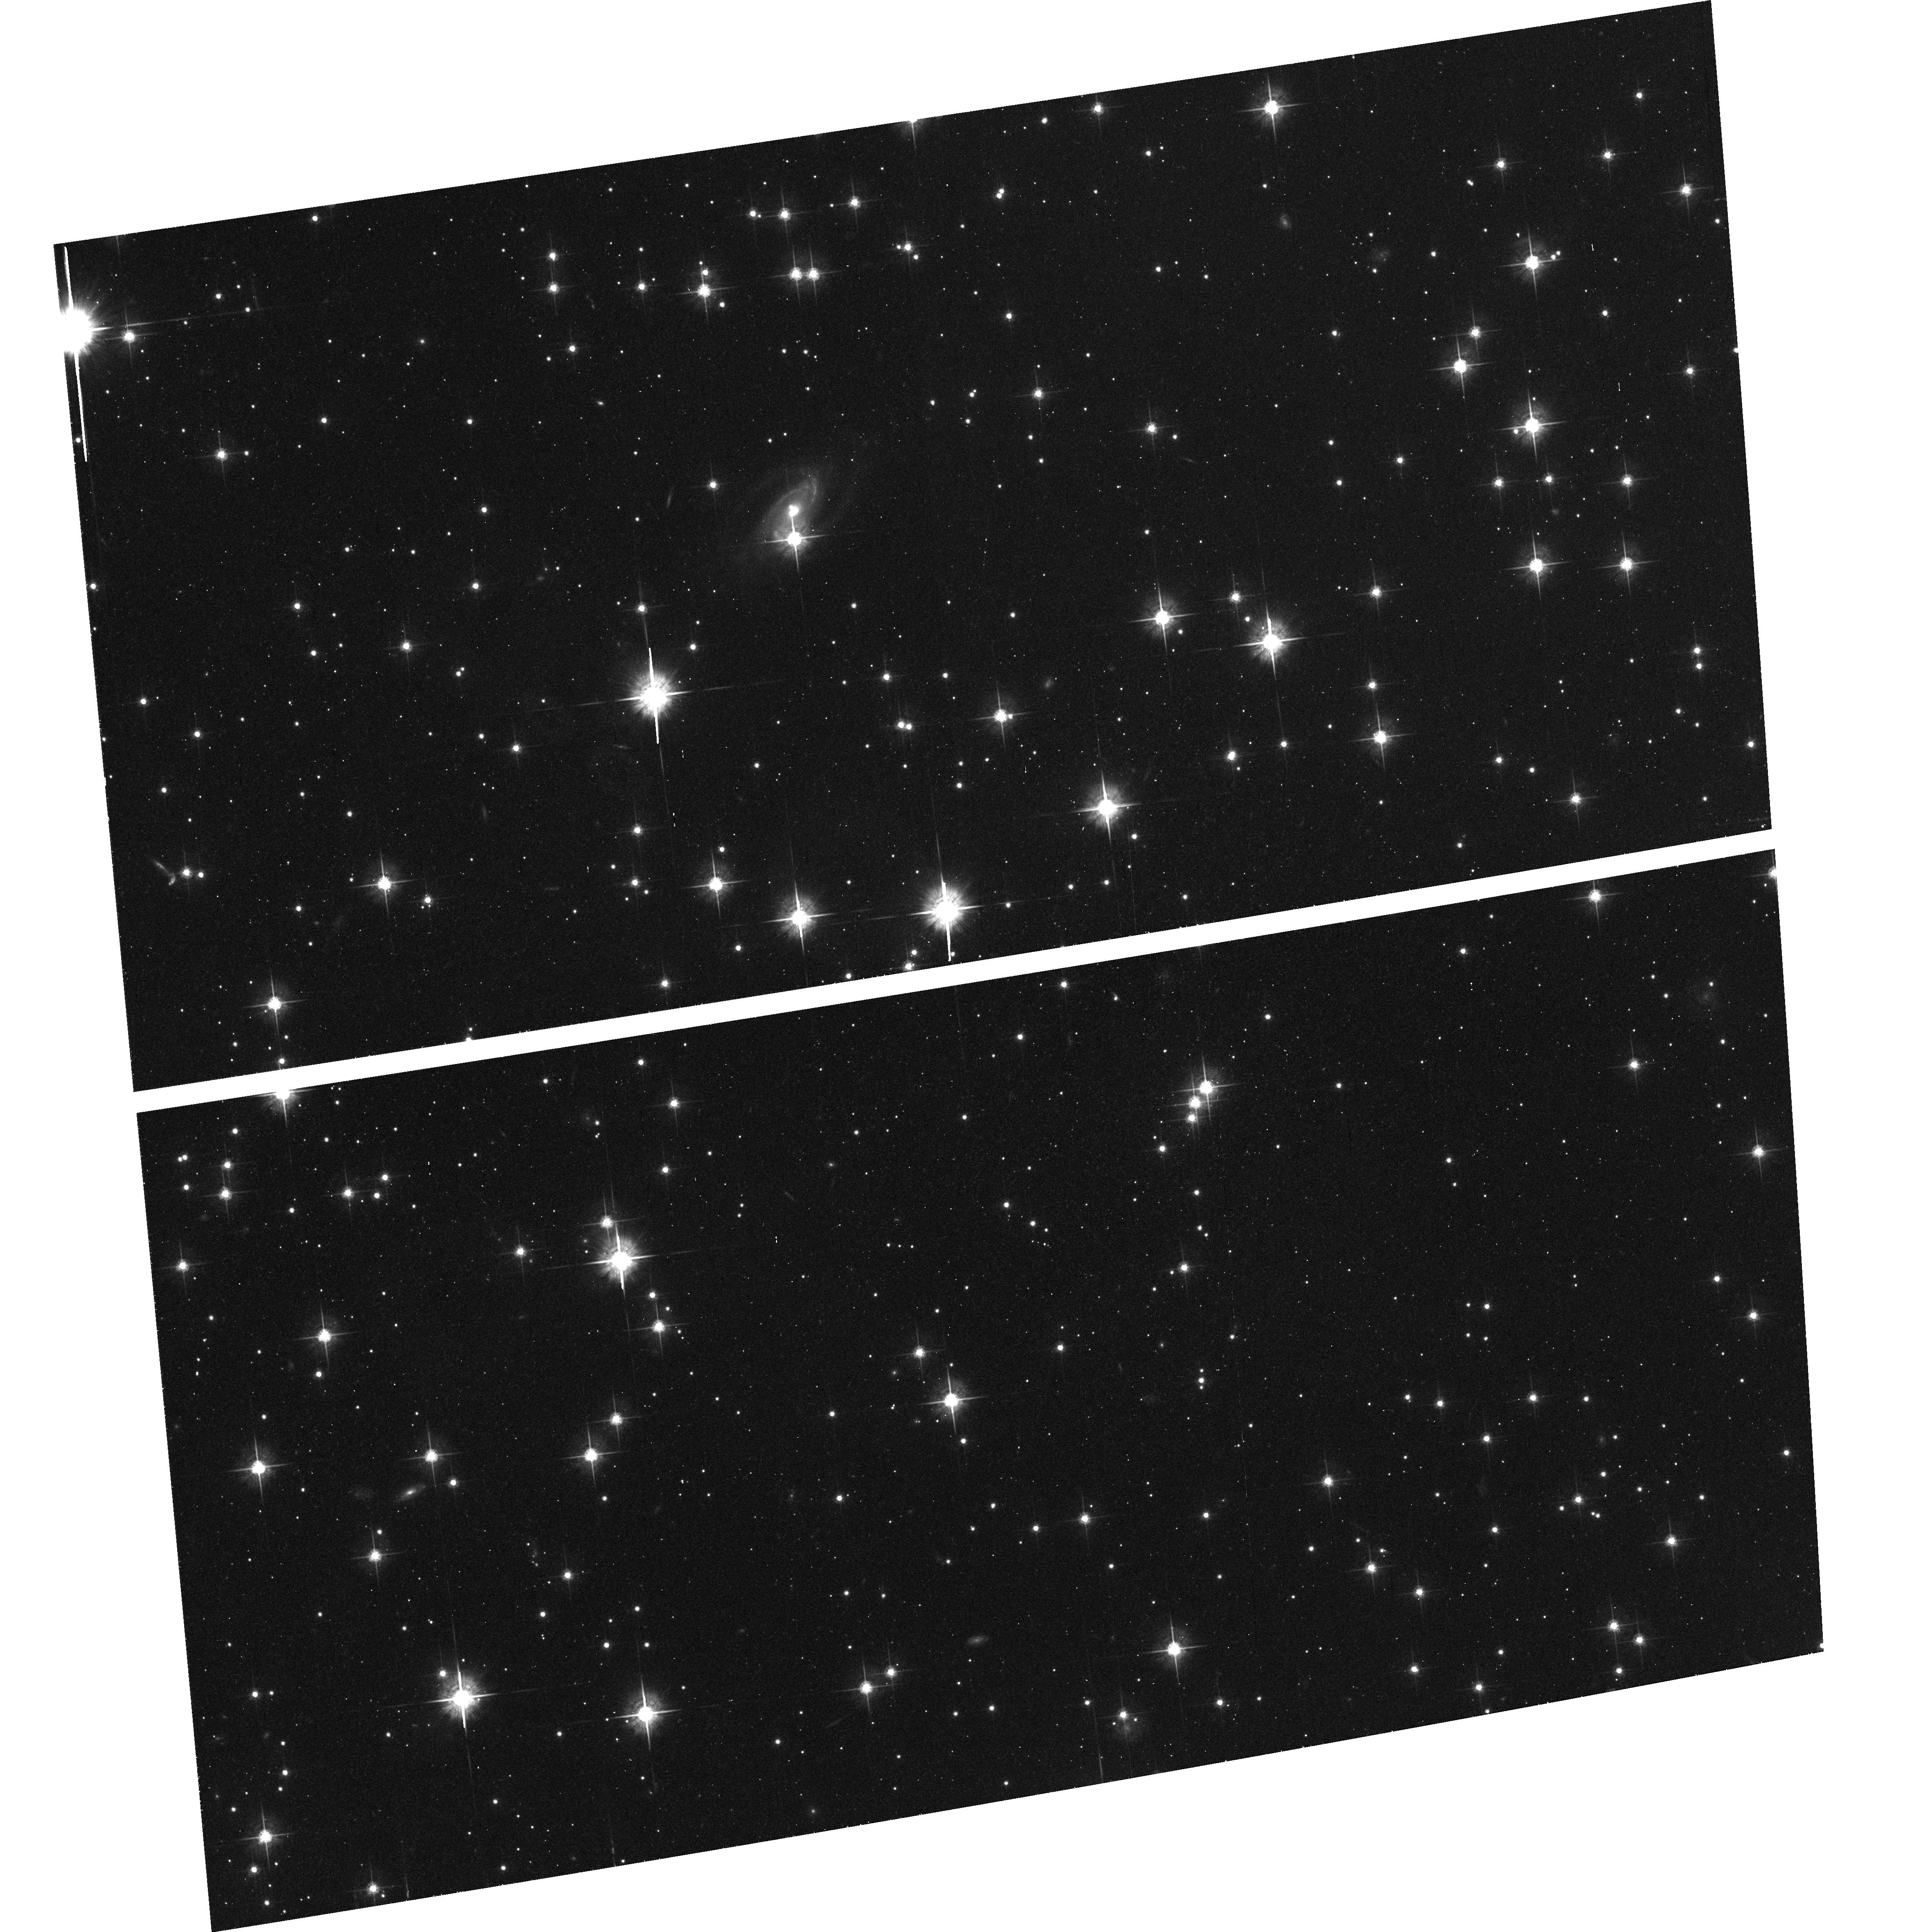
Target: field at RA 114.465°, Dec -30.661°. Instrument: ACS/WFC. Filter: F625W. Exposure: 37 min. Observation ID: hst_10411_03_acs_wfc_f625w_j97303

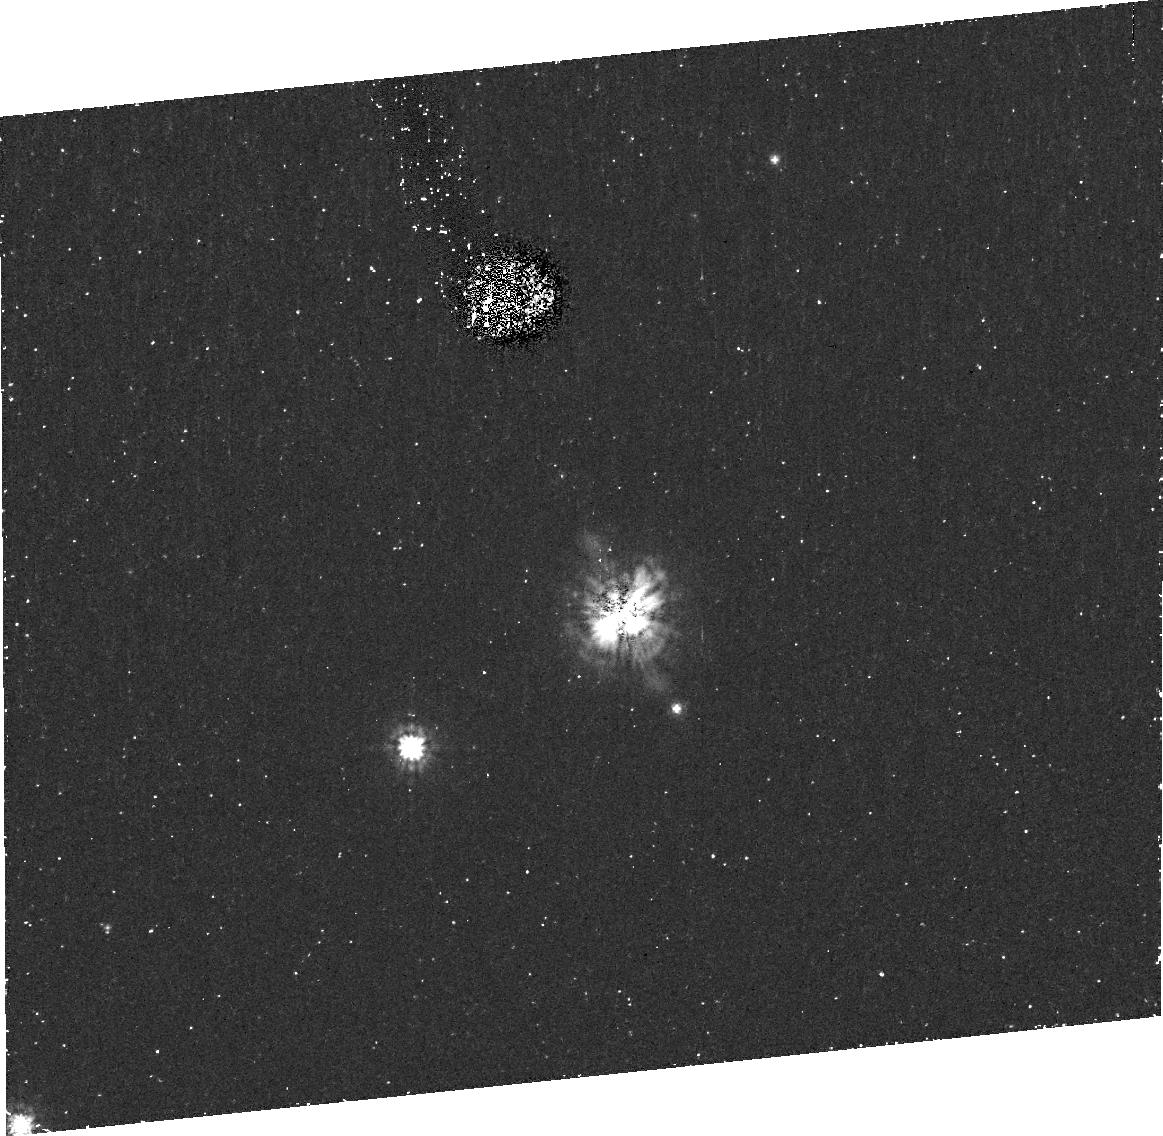
Target: PSRJ0737-3039. Instrument: ACS/HRC. Filter: F435W. Exposure: 42 min. Observation ID: j97304010

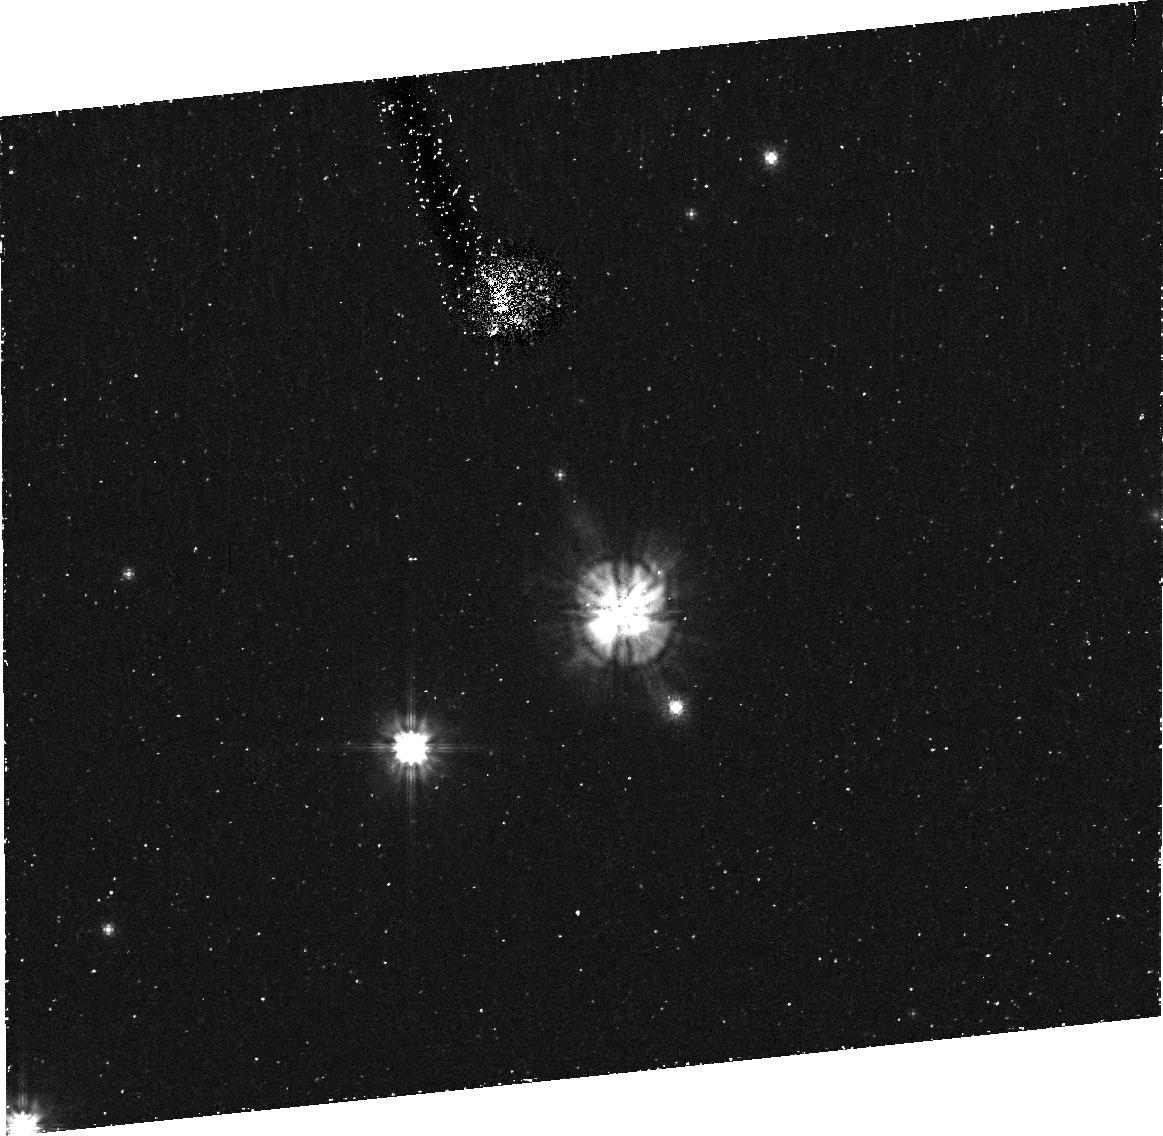
Target: PSRJ0737-3039. Instrument: ACS/HRC. Filter: F606W. Exposure: 42 min. Observation ID: j97302010

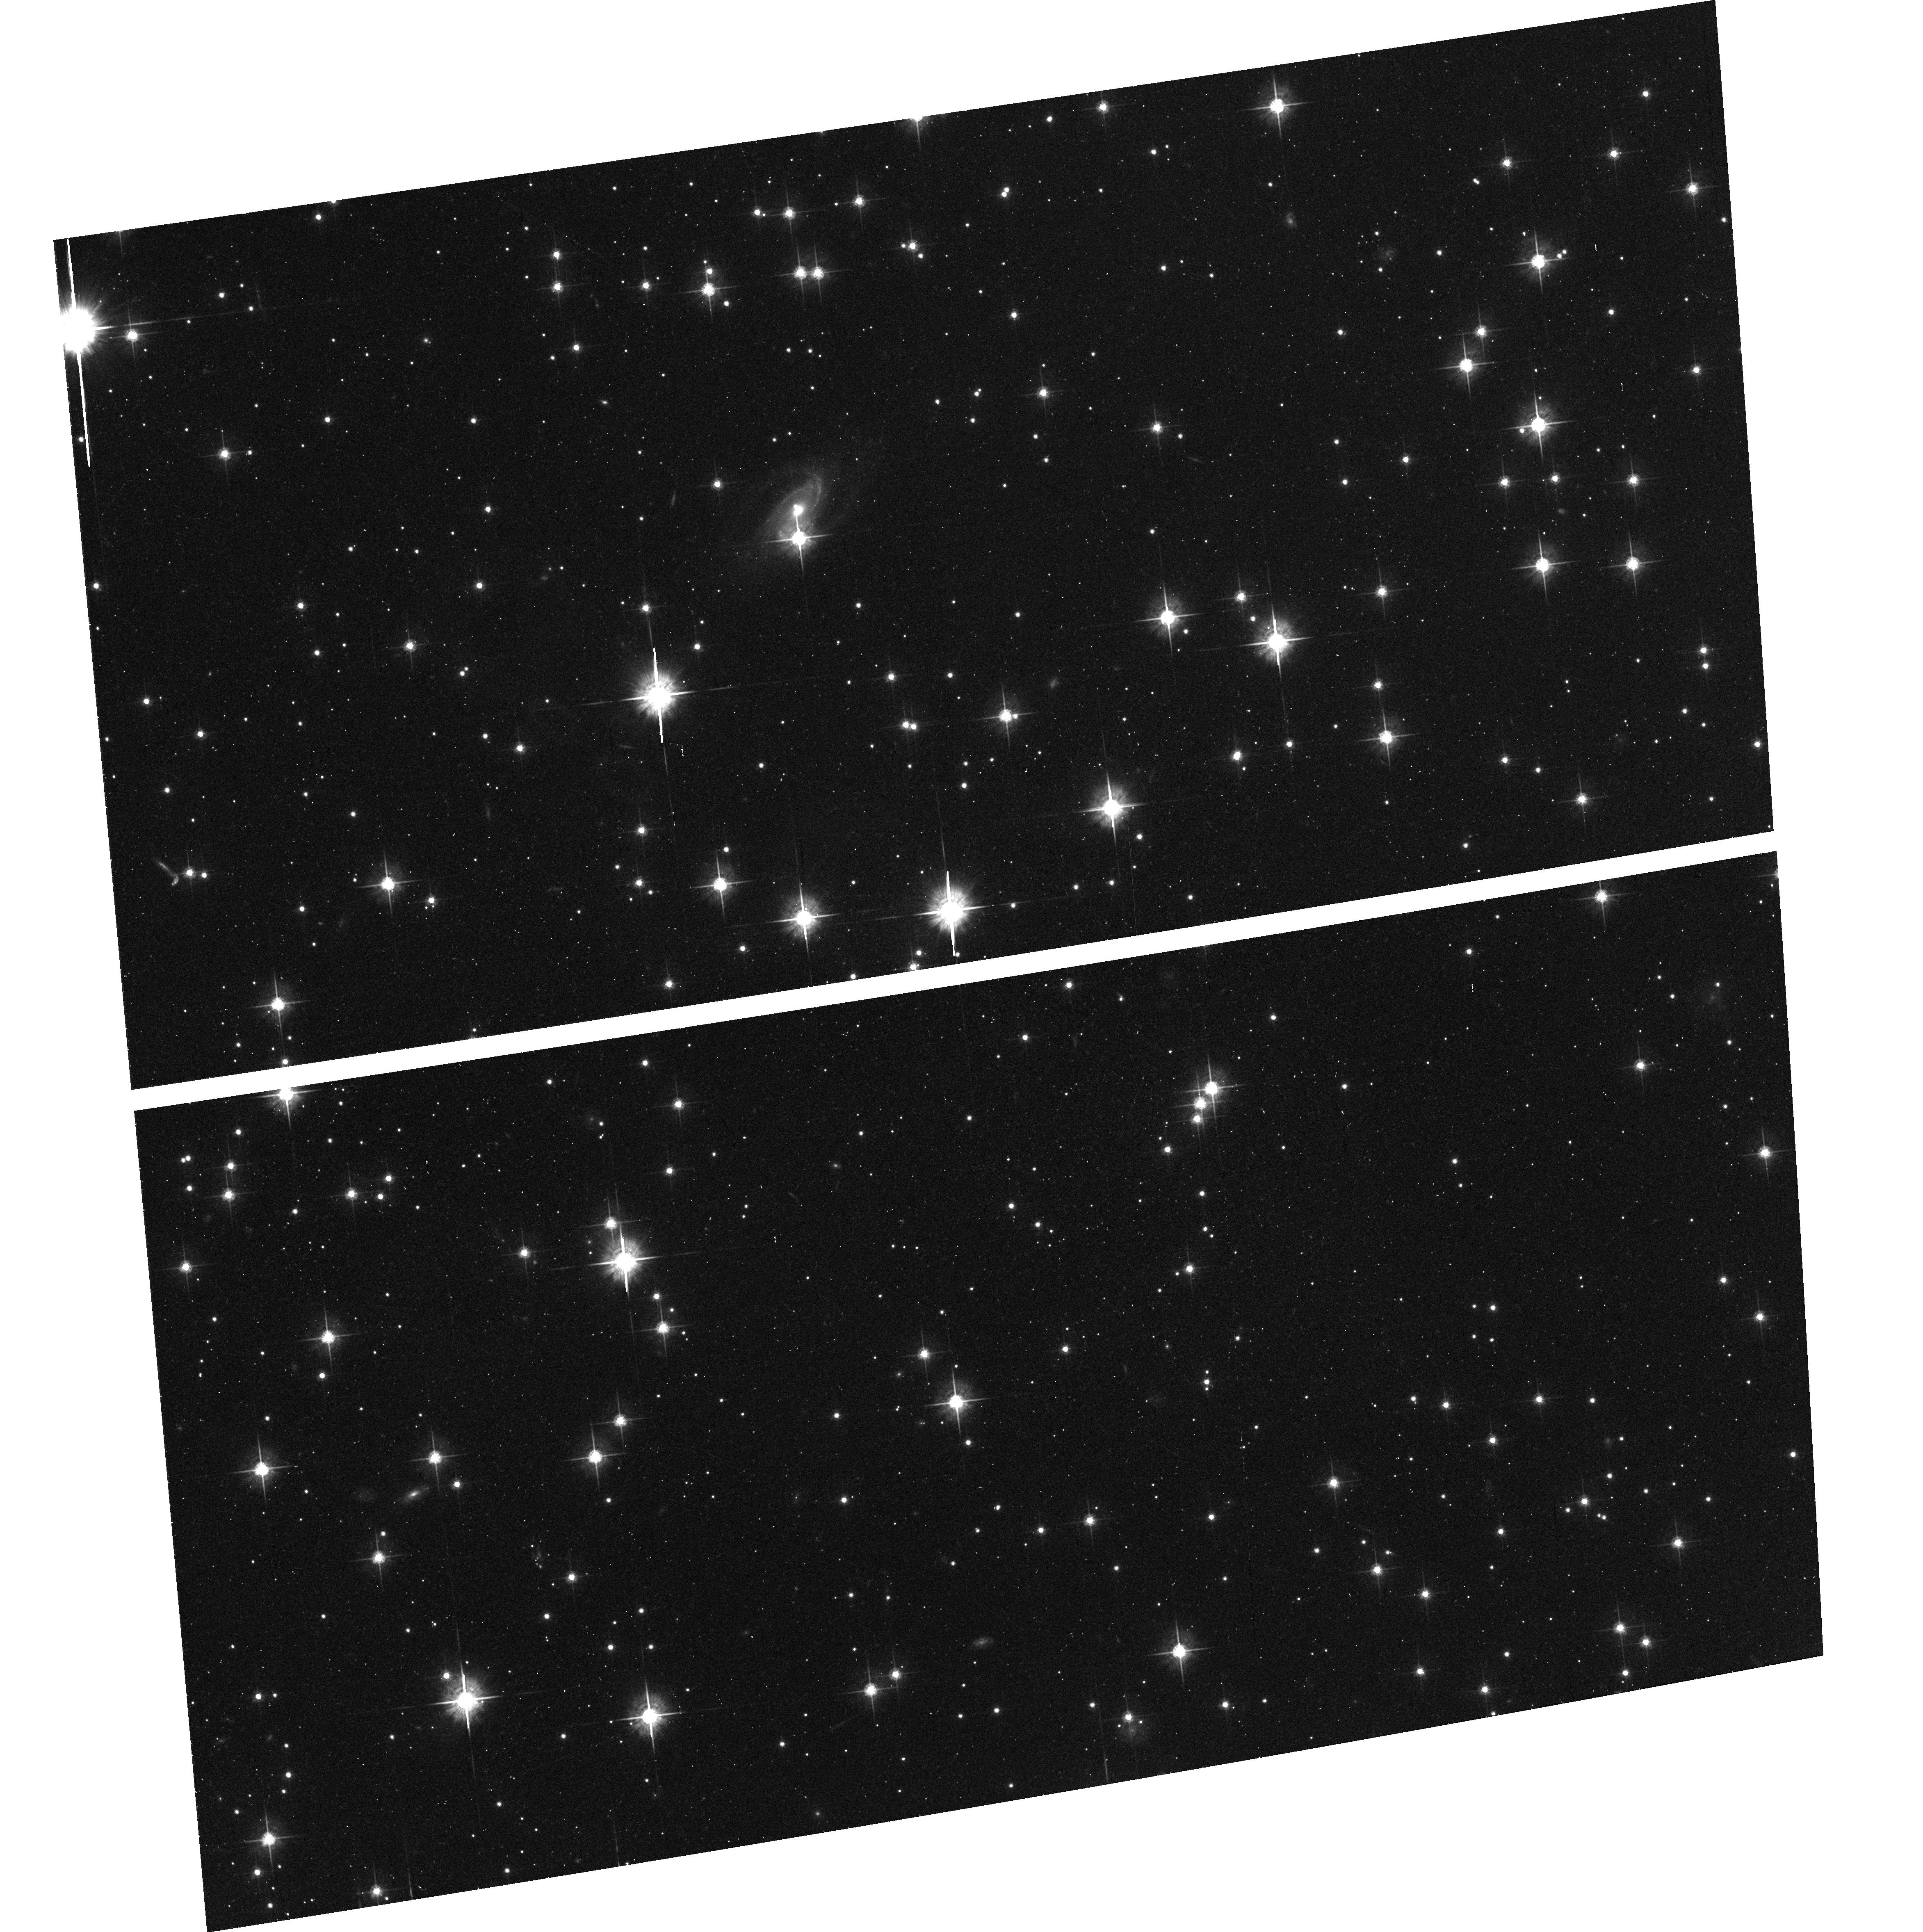
Target: field at RA 114.465°, Dec -30.661°. Instrument: ACS/WFC. Filter: F625W. Exposure: 37 min. Observation ID: hst_10411_02_acs_wfc_f625w_j97302

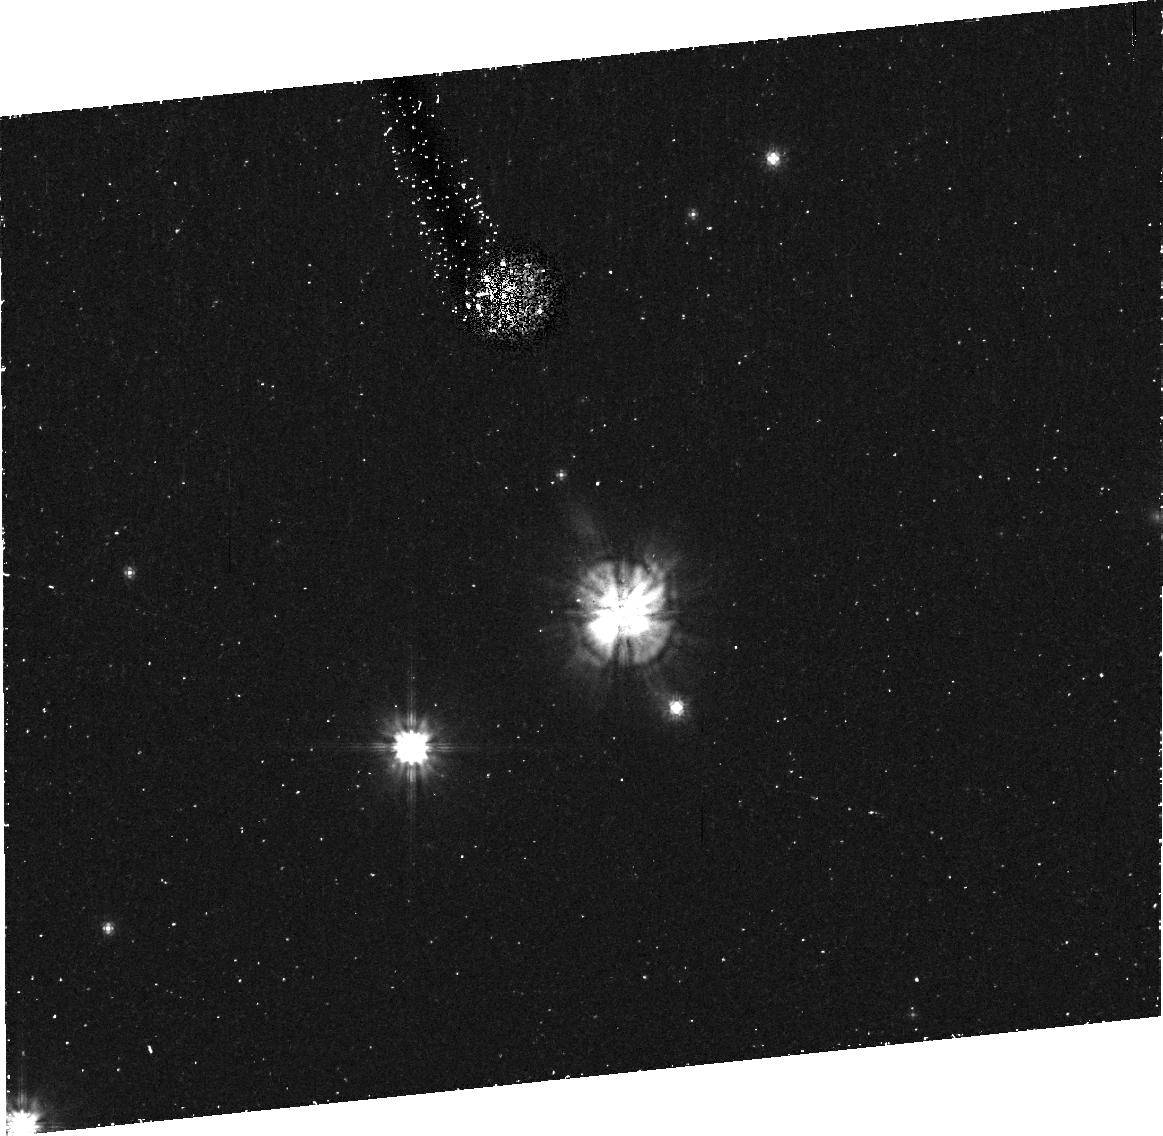
Target: PSRJ0737-3039. Instrument: ACS/HRC. Filter: F606W. Exposure: 42 min. Observation ID: j97303010

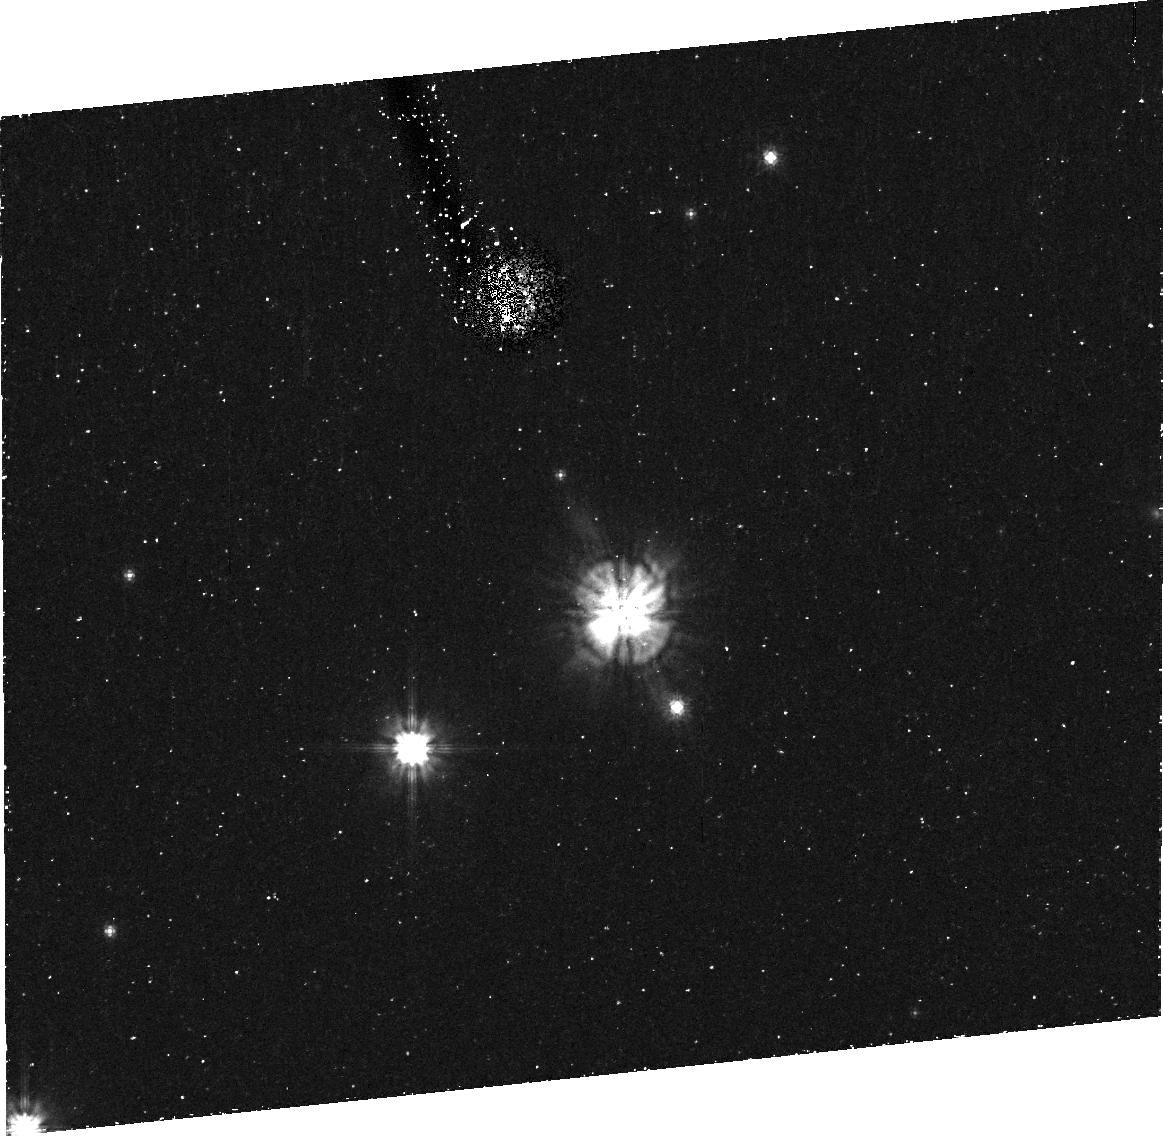
Target: PSRJ0737-3039. Instrument: ACS/HRC. Filter: F606W. Exposure: 42 min. Observation ID: j97301010

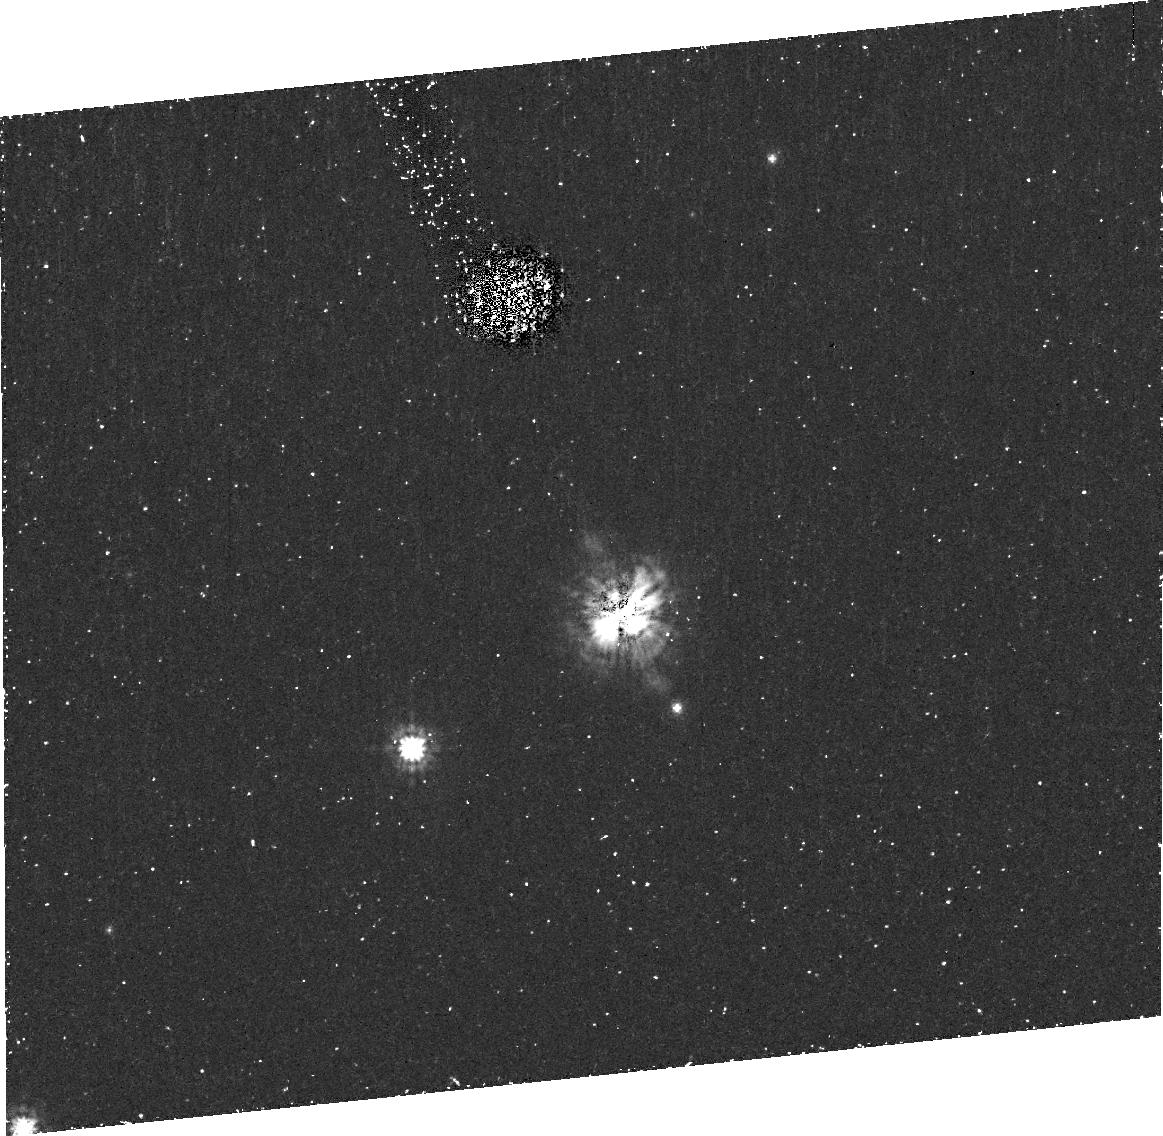
Target: PSRJ0737-3039. Instrument: ACS/HRC. Filter: F435W. Exposure: 43 min. Observation ID: j97302050

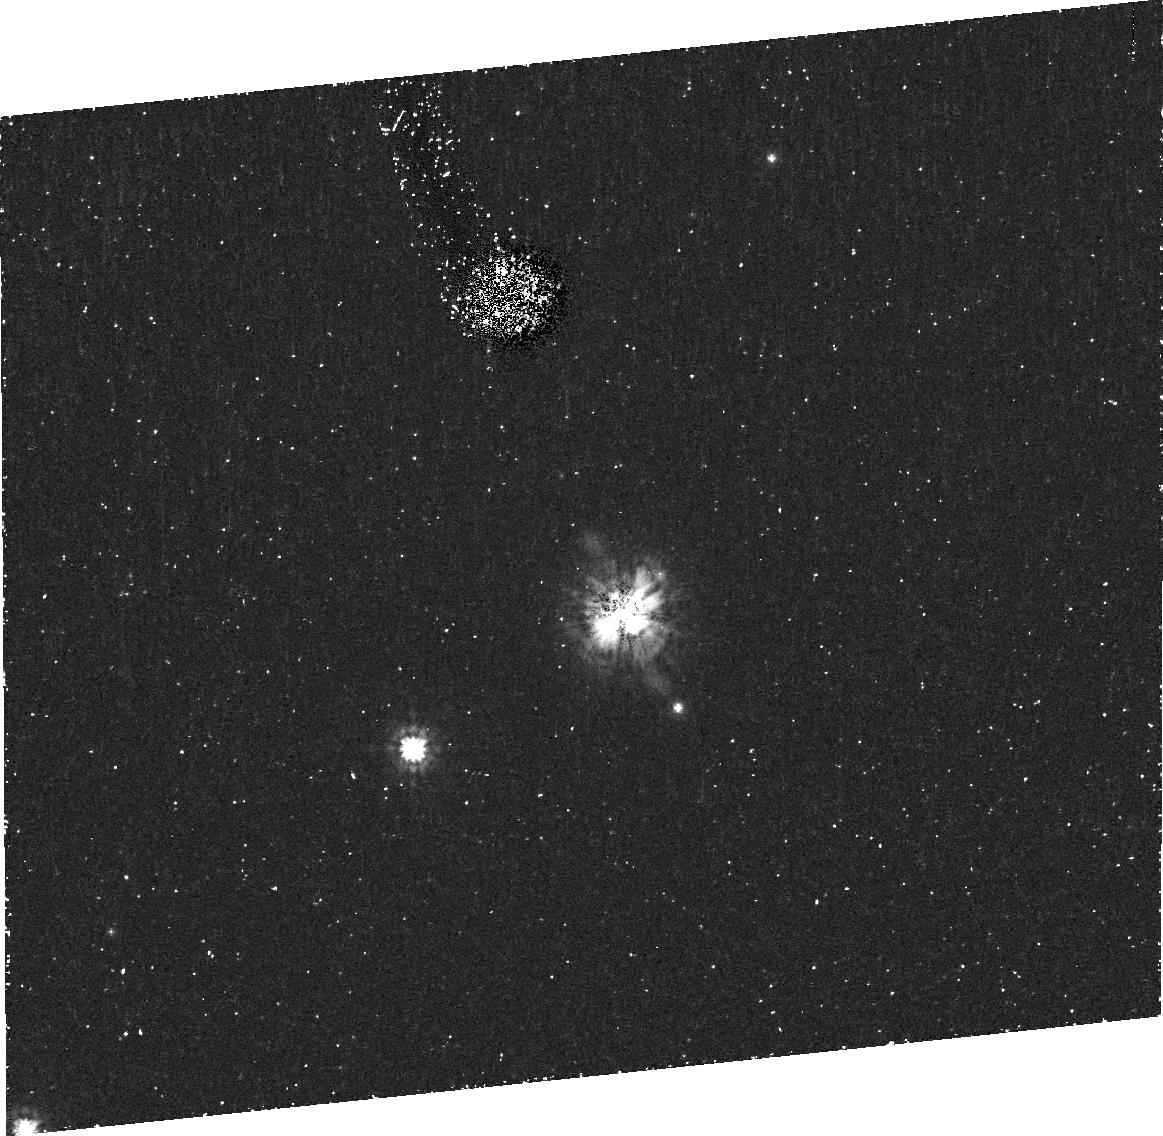
Target: PSRJ0737-3039. Instrument: ACS/HRC. Filter: F435W. Exposure: 43 min. Observation ID: j97301050

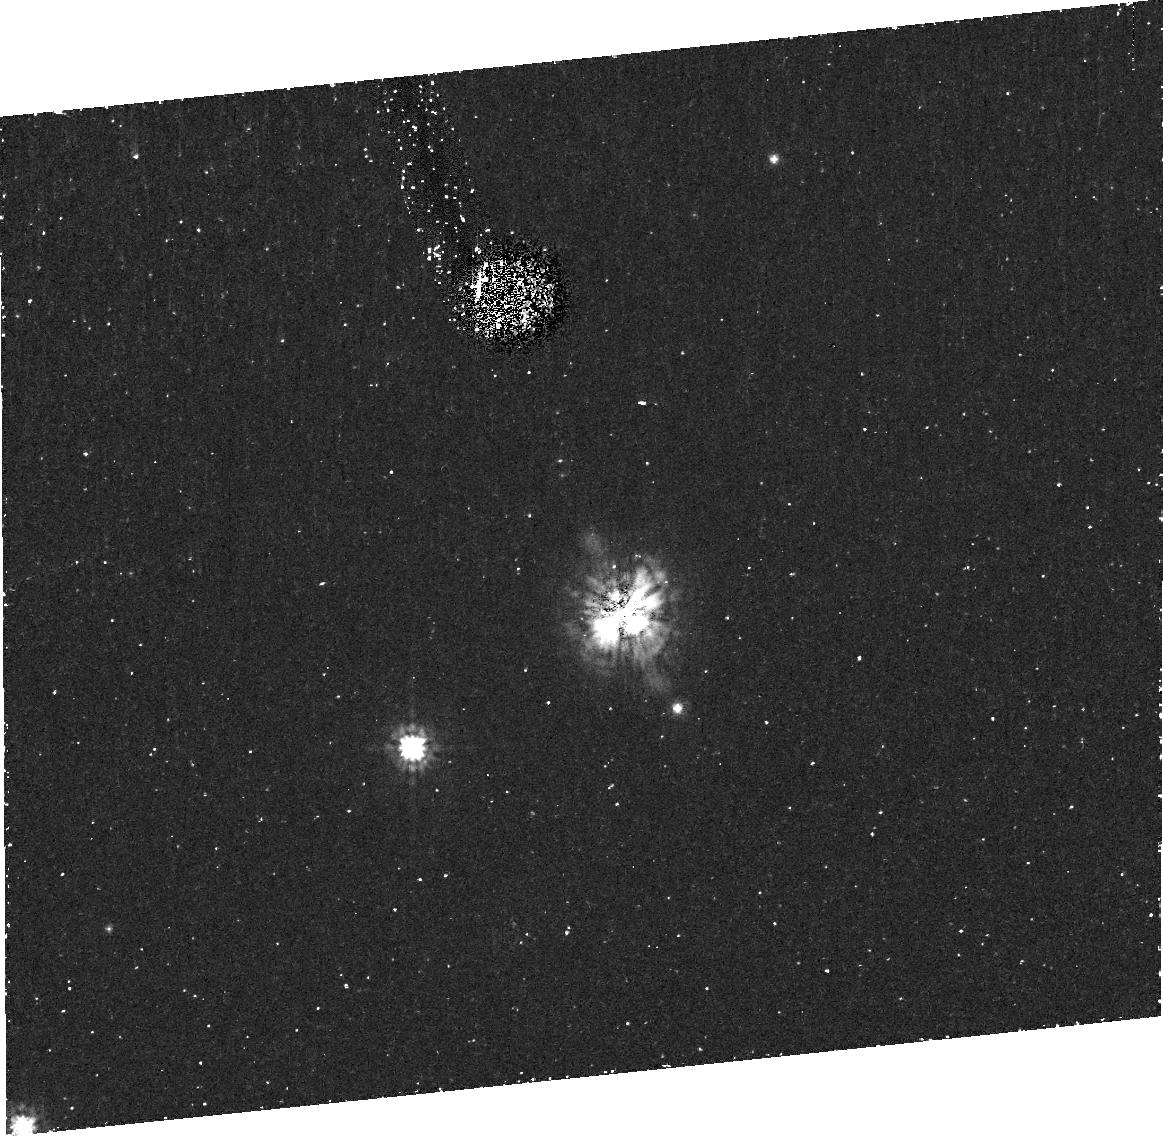
Target: PSRJ0737-3039. Instrument: ACS/HRC. Filter: F435W. Exposure: 43 min. Observation ID: j97303050

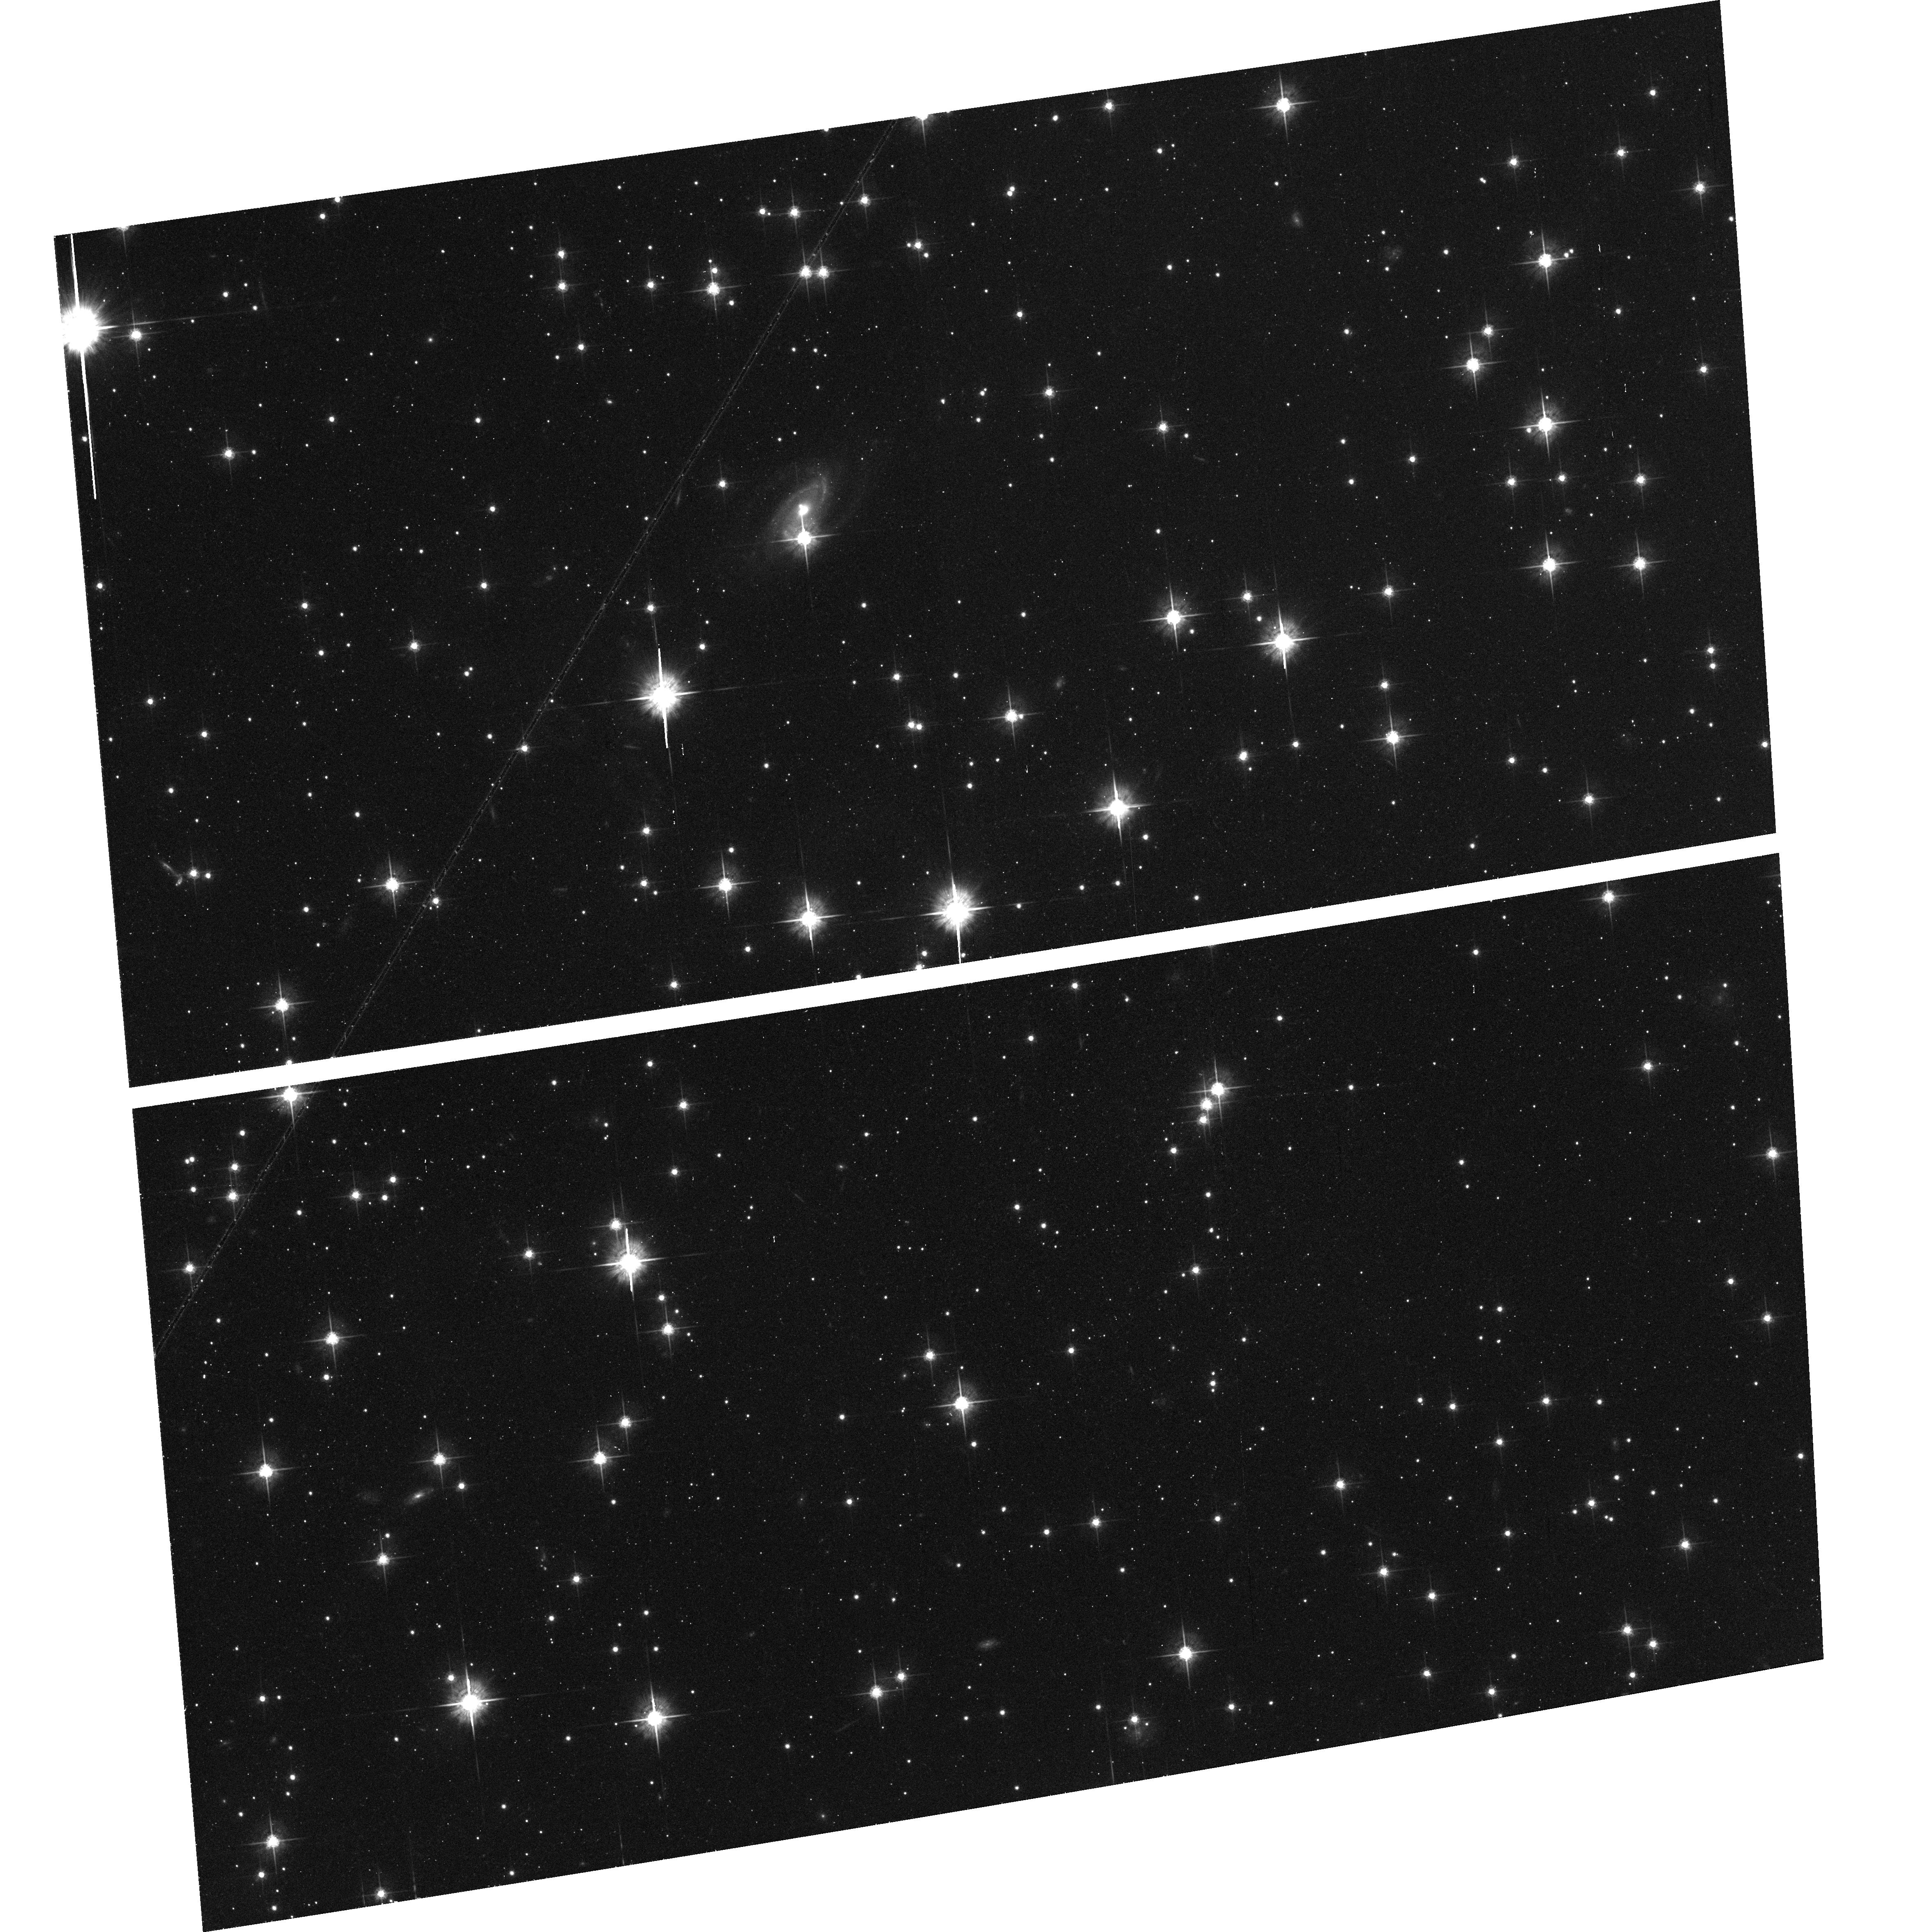
Target: field at RA 114.465°, Dec -30.661°. Instrument: ACS/WFC. Filter: F625W. Exposure: 37 min. Observation ID: hst_10411_01_acs_wfc_f625w_j97301

Catching optical emission from the first discovered double-pulsar system: J0737-3039 (PI: Ferraro, Francesco R.)

This proposal is aimed to detect optical emission from one of the most intriguing astronomical object ever found in the sky: the newly discovered binary system harbouring two pulsar (PSR J0737-3039A and PSR J0737-3039B). This is the first double-pulsar system ever detected (Burgay et al. 2003; Lyne et al. 2004) and it provides a wonderful laboratory for the study of relativistic gravity and gravitational radiation. Moreover, for the first time, it offers the opportunity to probe the magnetosphere and the local environment of a neutron star. There is indeed evidence of strong interactions between the energy released by one pulsar and the magnetosphere of the other. Our team is now carrying out a multi-wavelength project to understand the nature of the occurring interactions and the energy budget of the system. In particular, while radio observations will continue to survey the object, X-ray observations with Chandra have been already allocated. Here we ask for deep ACS-HR observations to catch the optical emission from the system. These observations will firstly estimate the optical nonthermal flux, and, once combined with radio and X-ray fluxes, will give us unique insights into the physics of the relativistic wind interactions within the system.